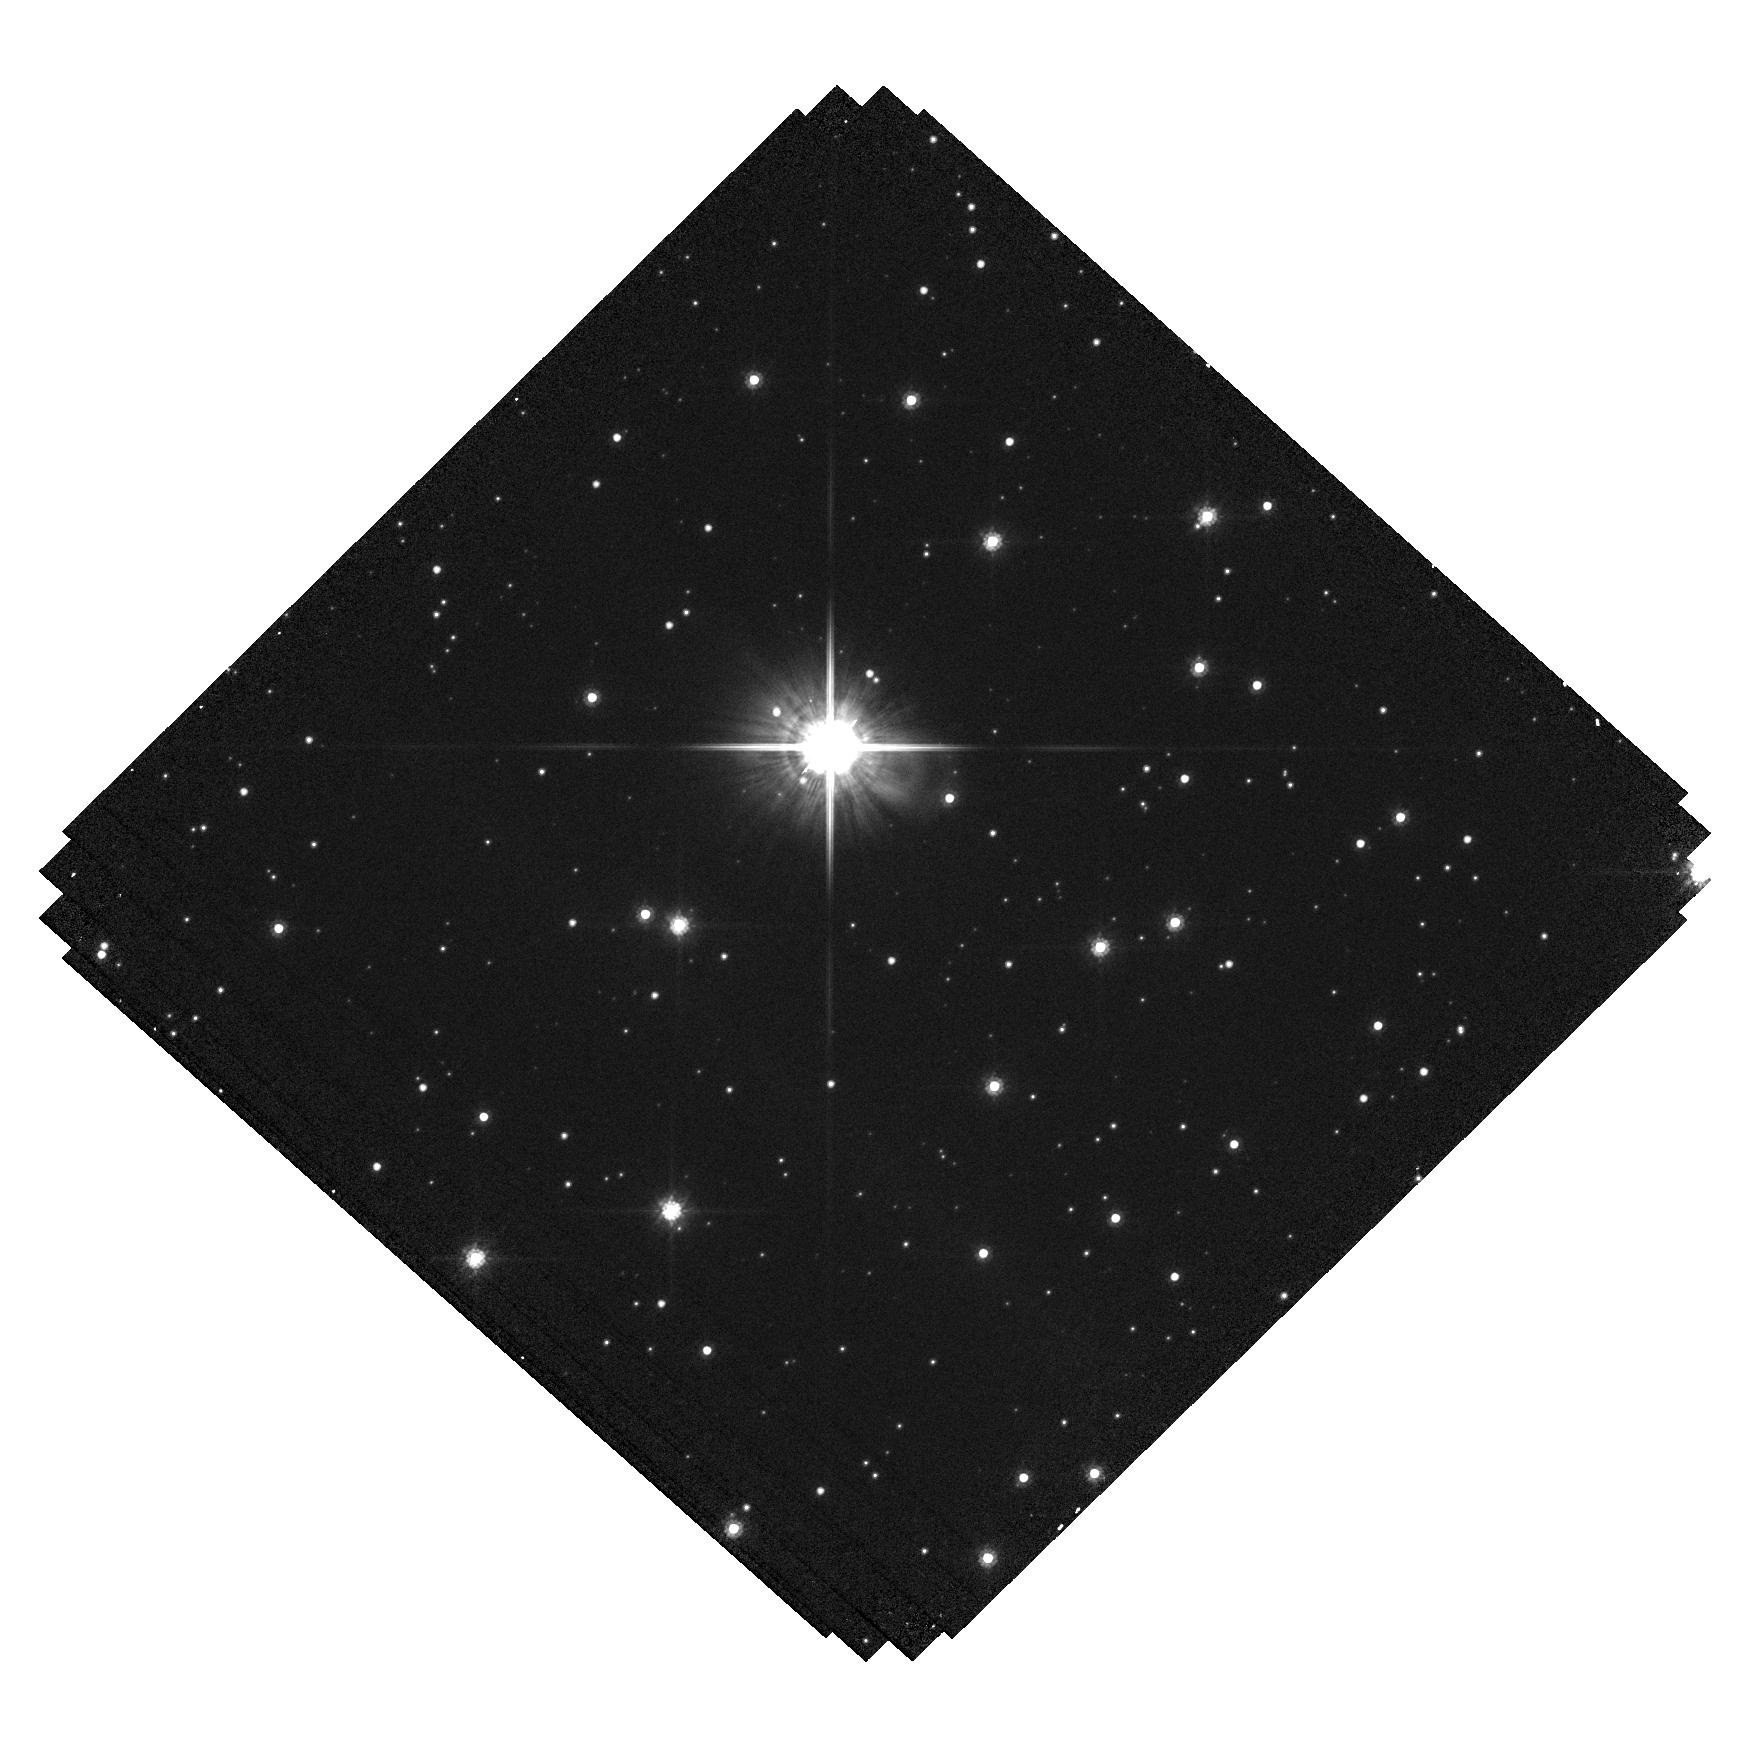
Target: LAWD-37-OFFSET. Instrument: WFC3/UVIS. Filter: F814W. Exposure: 19 min. Observation ID: hst_15961_02_wfc3_uvis_f814w_ie4d02

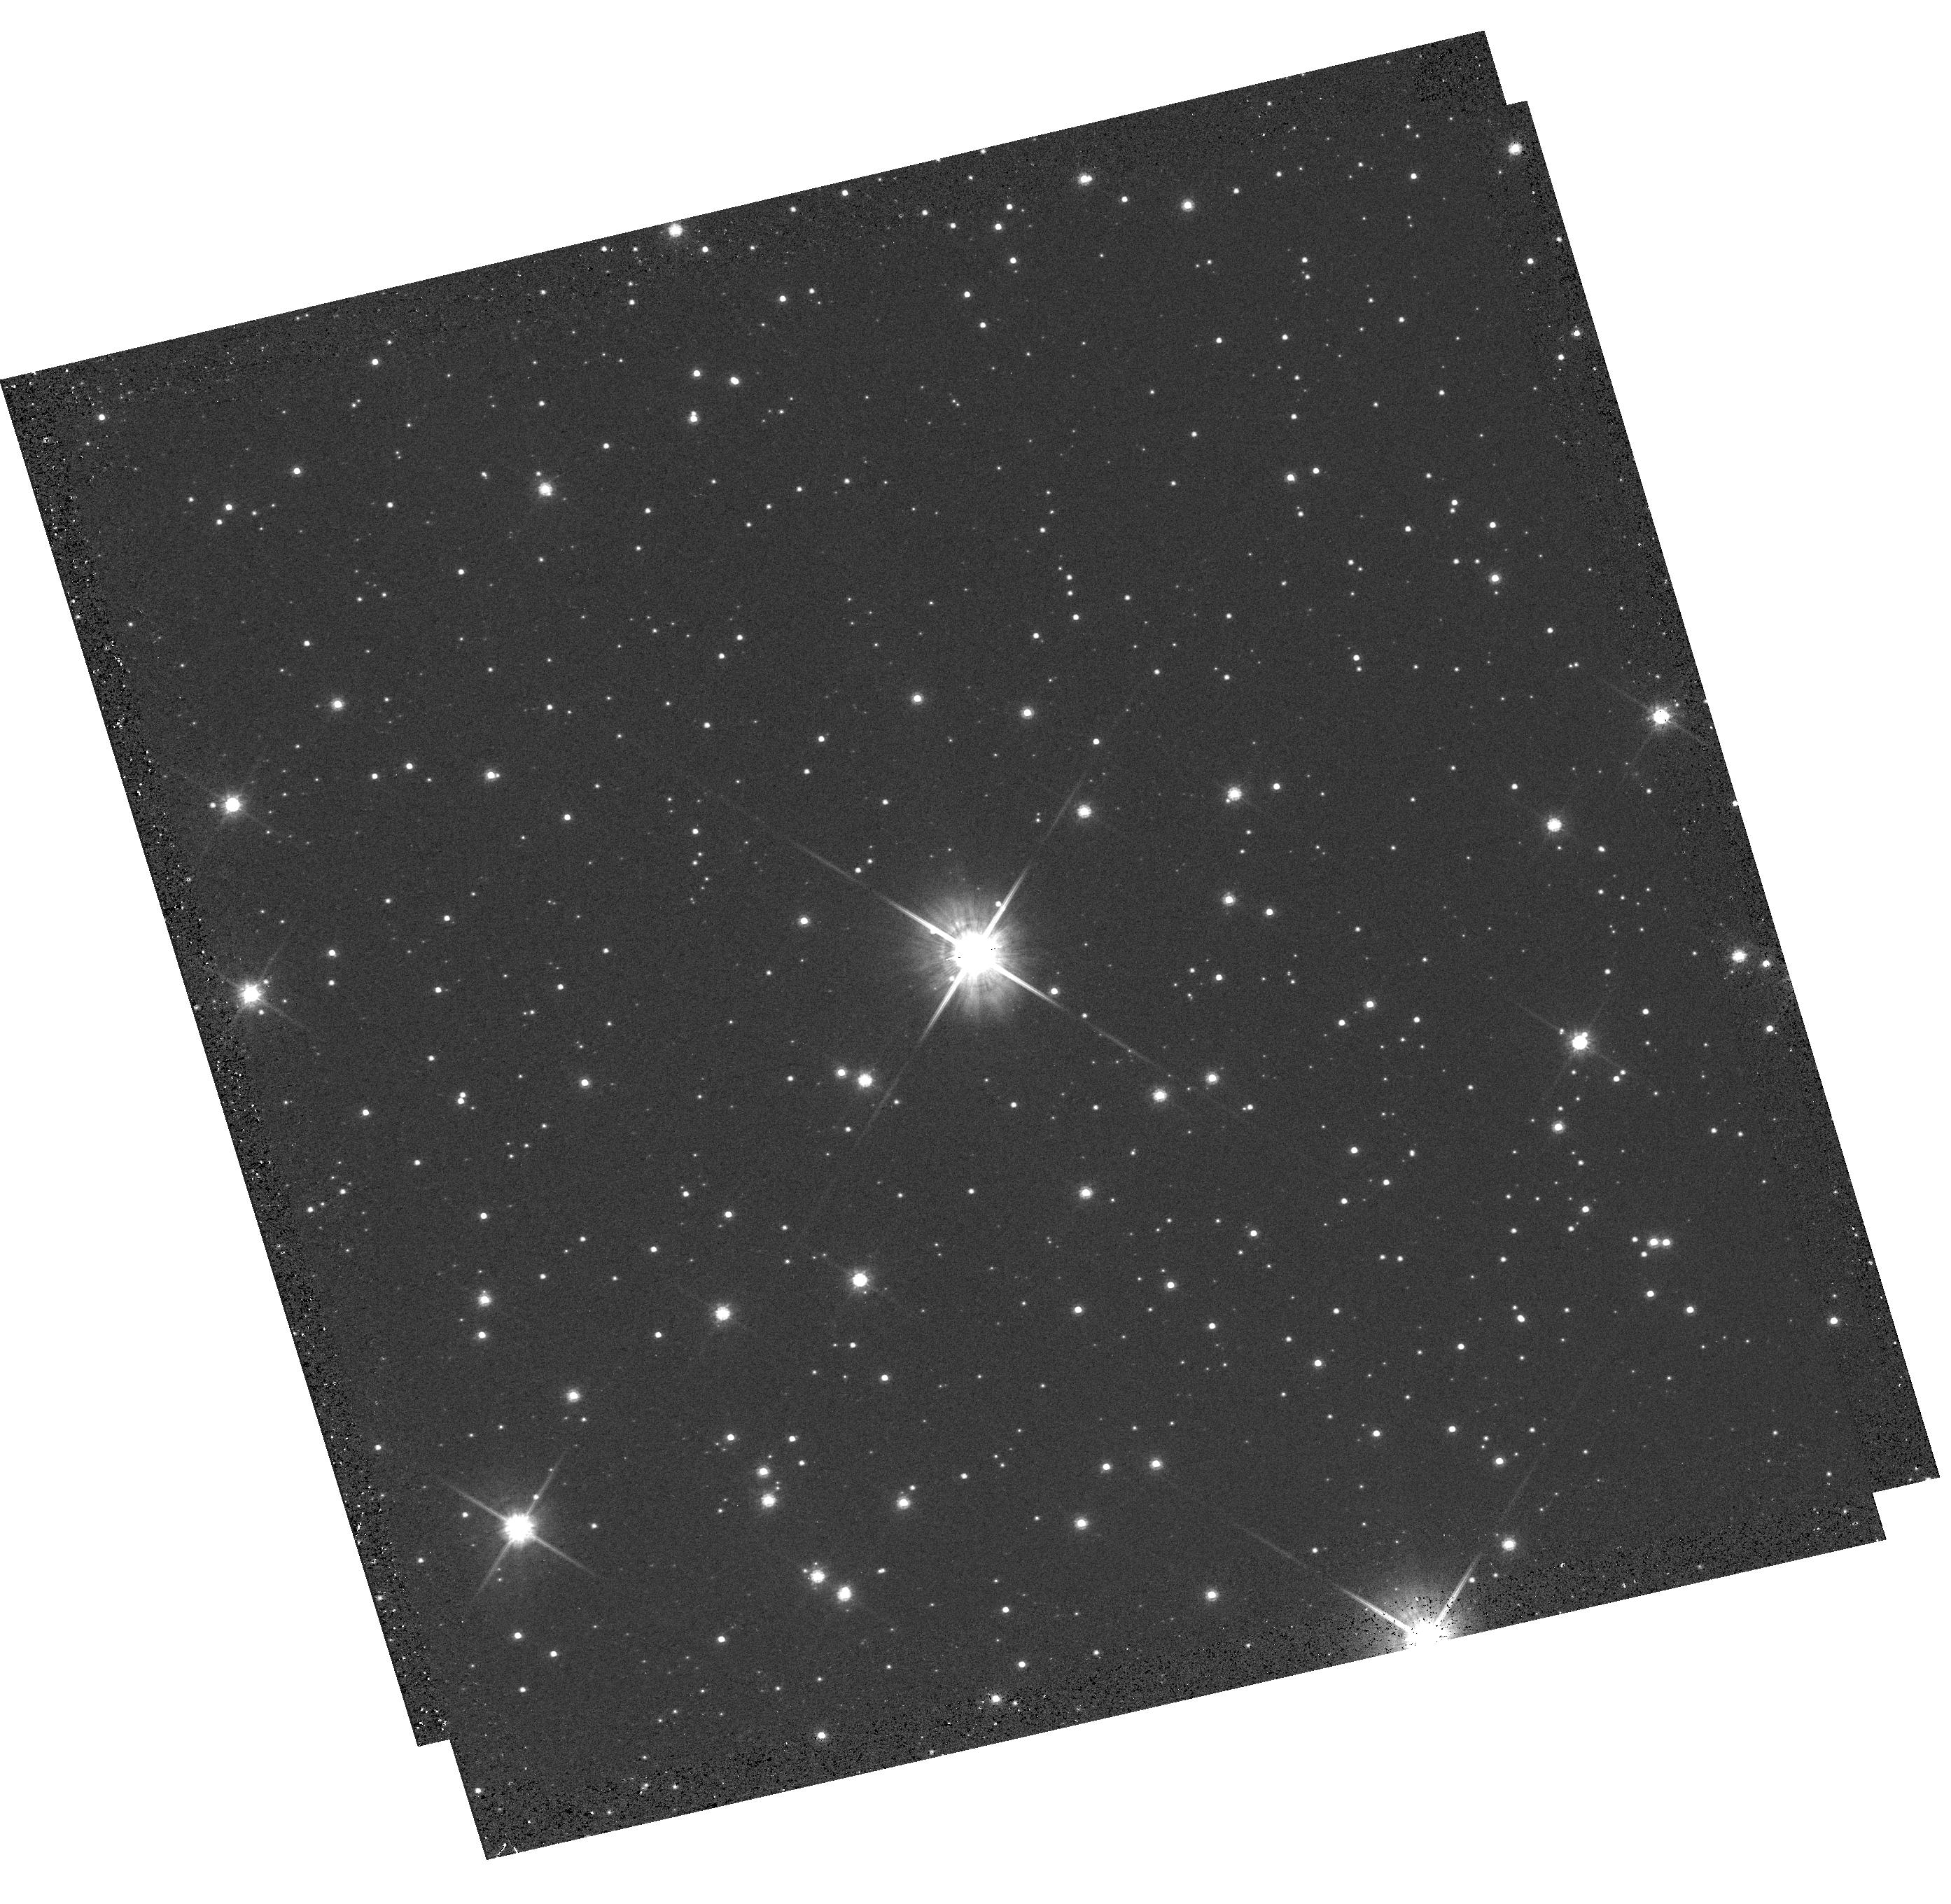
Target: LAWD-37-SOURCE. Instrument: WFC3/UVIS. Filter: F814W. Exposure: 8 min. Observation ID: hst_15961_01_wfc3_uvis_f814w_ie4d01

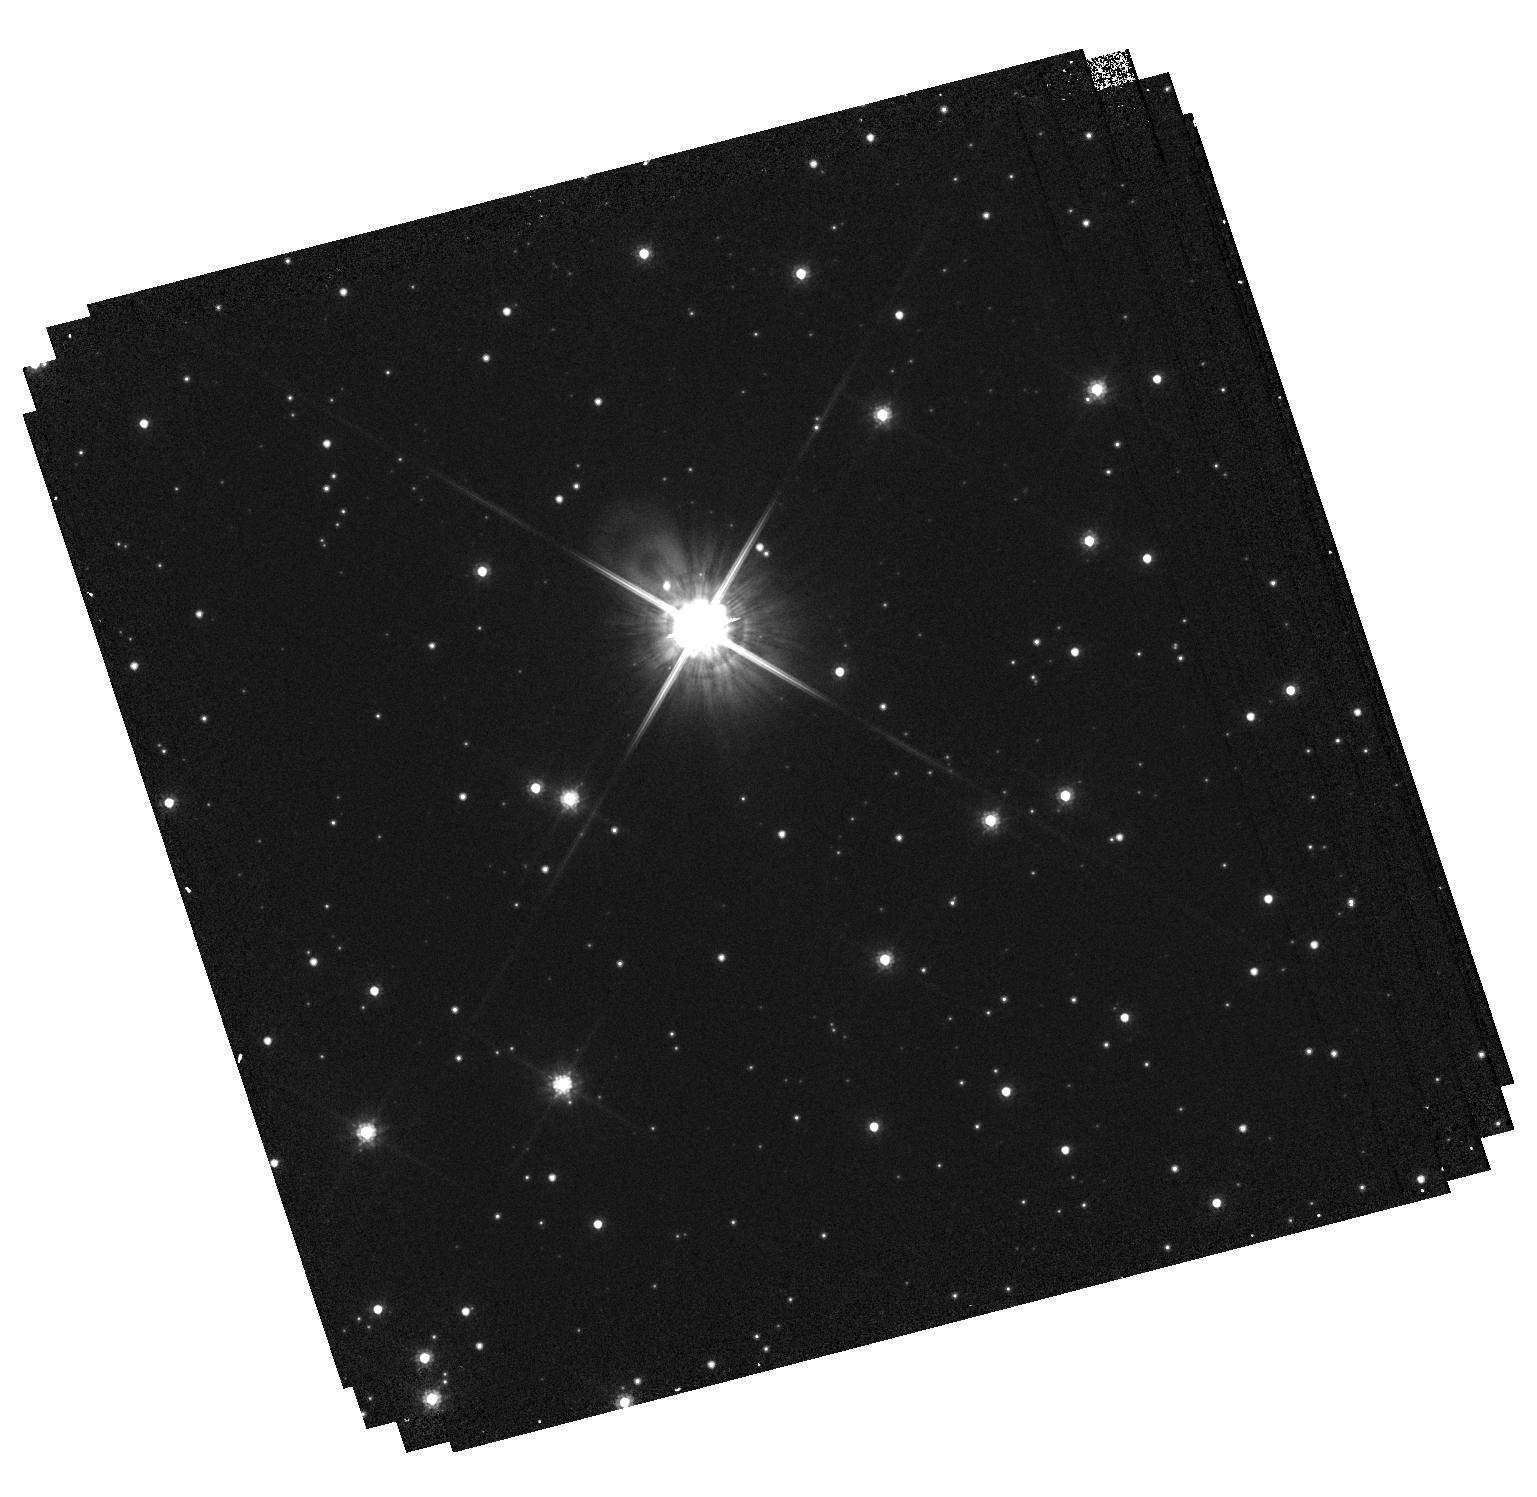
Target: LAWD-37-OFFSET. Instrument: WFC3/UVIS. Filter: F814W. Exposure: 19 min. Observation ID: hst_15961_04_wfc3_uvis_f814w_ie4d04

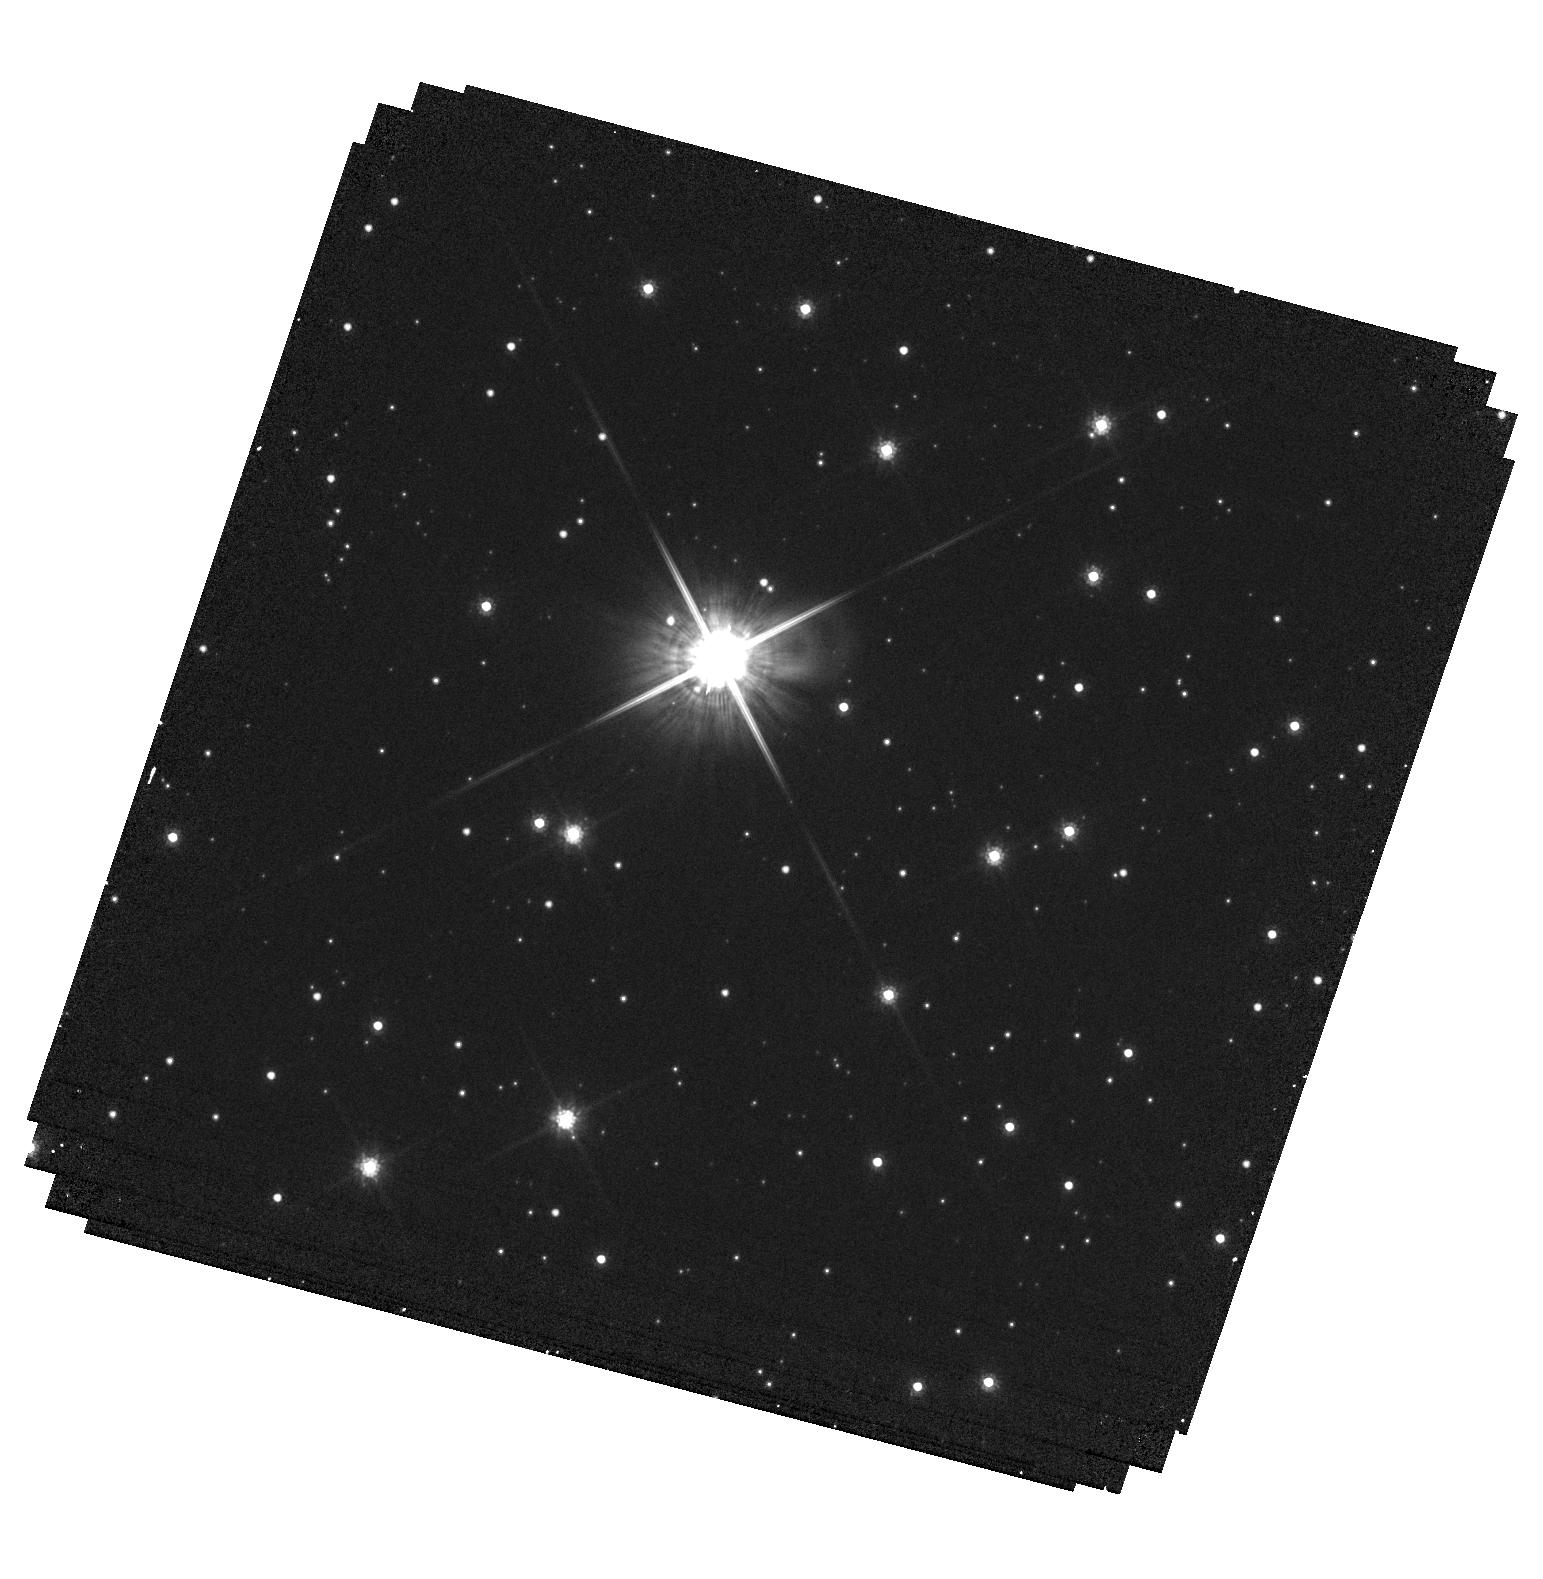
Target: LAWD-37-OFFSET. Instrument: WFC3/UVIS. Filter: F814W. Exposure: 19 min. Observation ID: hst_15961_03_wfc3_uvis_f814w_ie4d03

Accurate Mass Determination of the Nearby Single White Dwarf L145-141 (LAWD 37) through Astrometric Microlensing (PI: Sahu, Kailash C.)

White dwarf (WD) is the final stage for a vast majority of stars, and WDs are important in a variety of astrophysical and galactic contexts. However, there are surprisingly few WDs with direct mass measurements, all of them in binaries. It has been reported recently that the fifth-nearest WD, L145-141 (LAWD 37), will pass closely in front of a background star in late 2019, with an impact parameter of only 380 milliarcsec. As it passes in front, the WD will relativistically deflect the light from the background star, providing a unique opportunity for direct measurement of the WD's mass. The gravitational deflection angle depends only on the distances and relative positions of the stars, and on the mass of the WD. Since the distances and positions can be determined precisely before the event, the astrometric measurement offers a direct method to measure the mass of the WD to high accuracy (~2.5%). Precision HST astrometry was recently used to measure the astrometric deflection caused by the nearby white dwarf Stein 2051B, and thus measure its mass--the first application of this technique outside the solar system. We now propose to repeat this experiment for a second WD. Relativistic astrometric microlensing is the only available model-independent technique for determining the mass of a single WD. Our target is of special interest because it is the second-nearest single WD (after van Maanen's Star). Our measurement will be the first model-independent mass measurement of a single WD, and will add to the surprisingly small number of accurate model-independent mass determinations for WDs--a key element in testing the theoretical mass-radius relation.